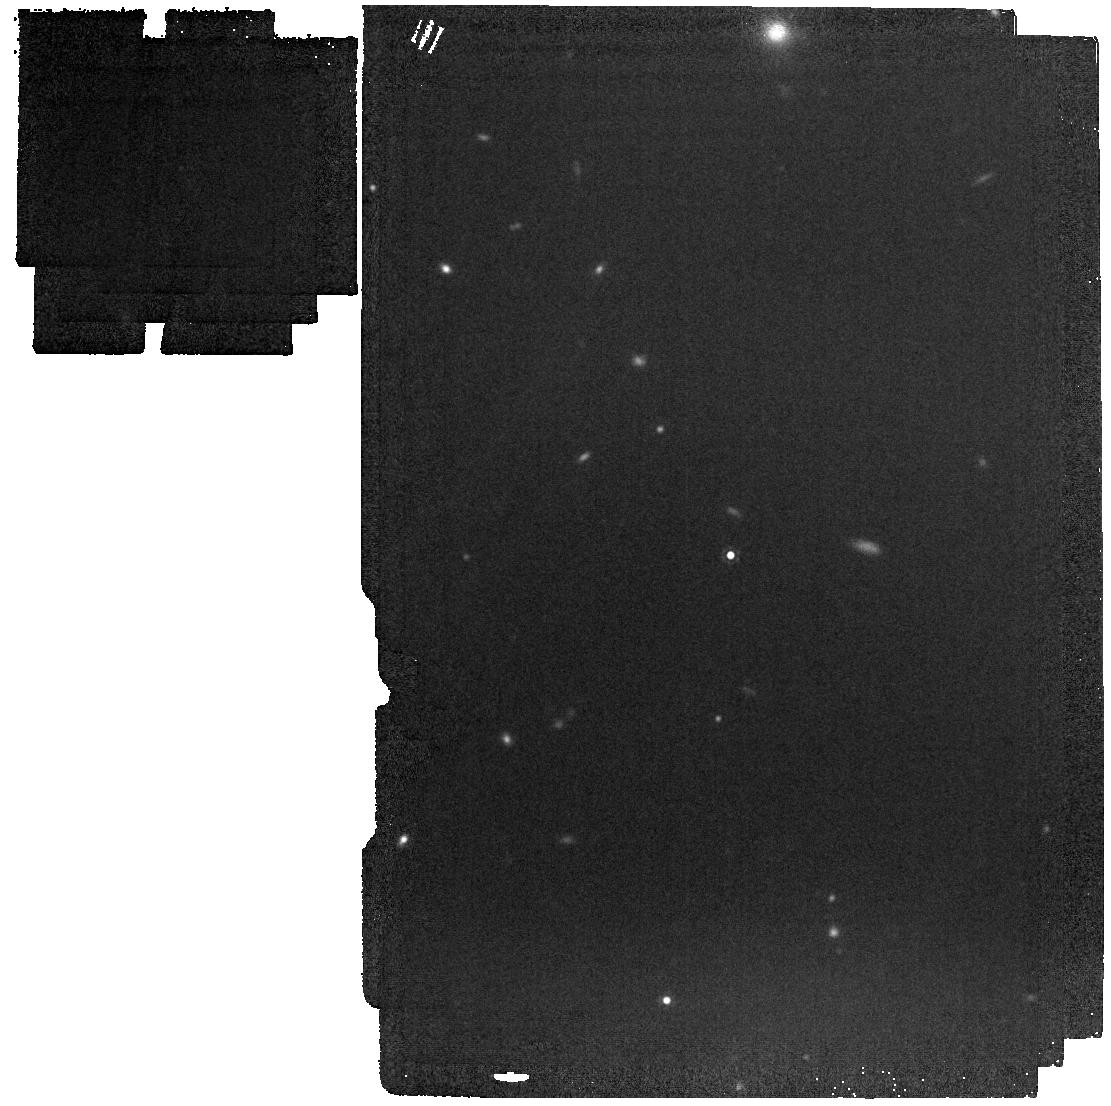
Target: J0038-0653
Instrument: MIRI
Filter: F1500W
Exposure: 2 min
Observation ID: jw02249-o003_t001_miri_f1500w

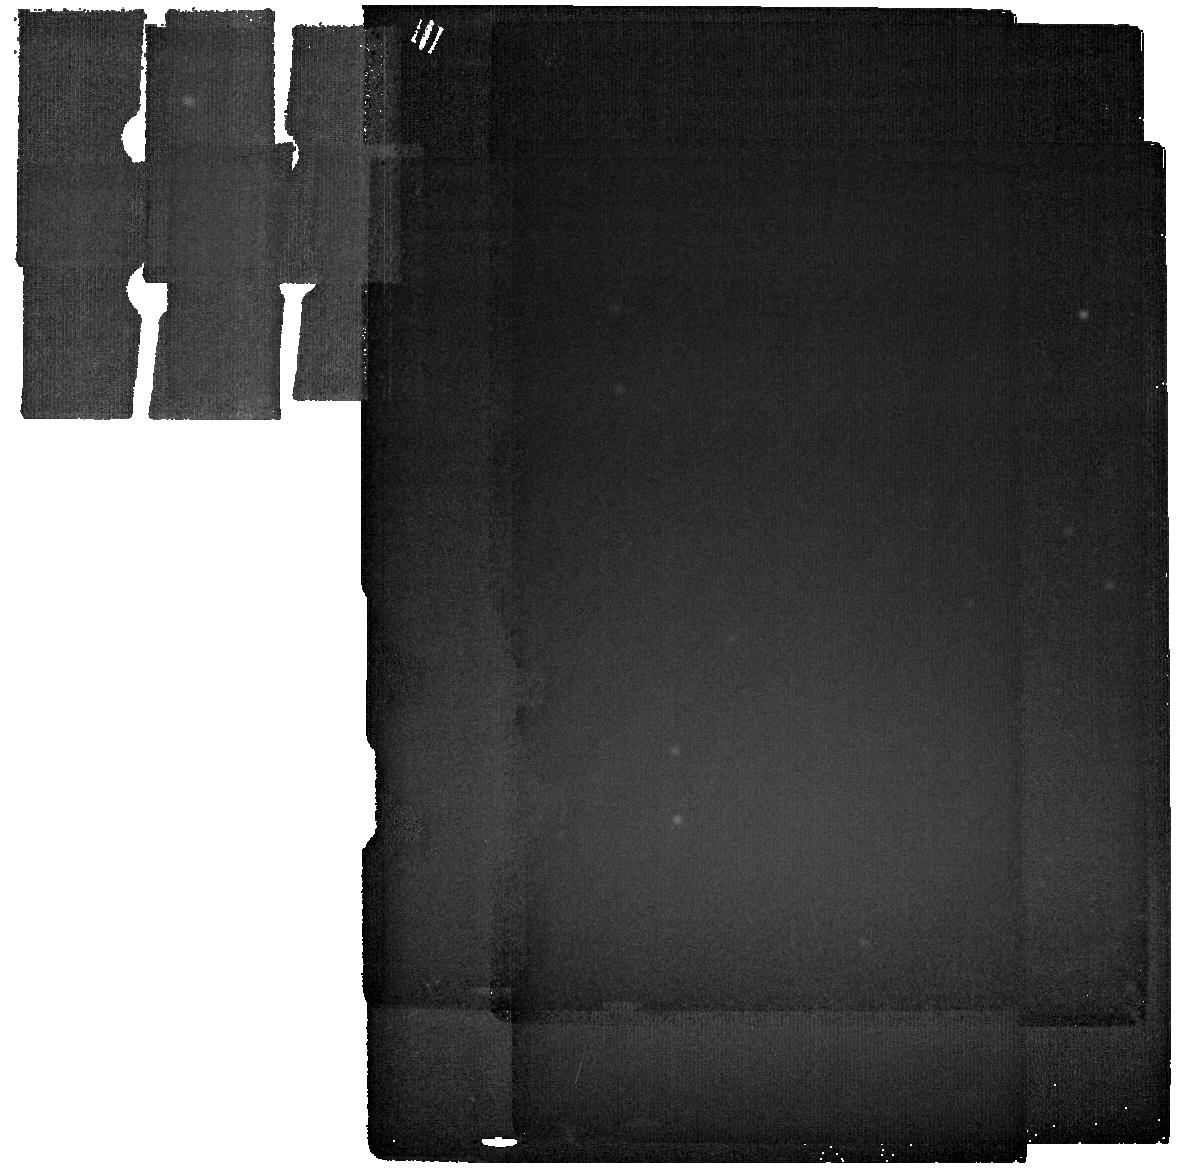
Target: MIRI-SKY
Instrument: MIRI
Filter: F2550W
Exposure: 4 min
Observation ID: jw02249-o005_t002_miri_f2550w

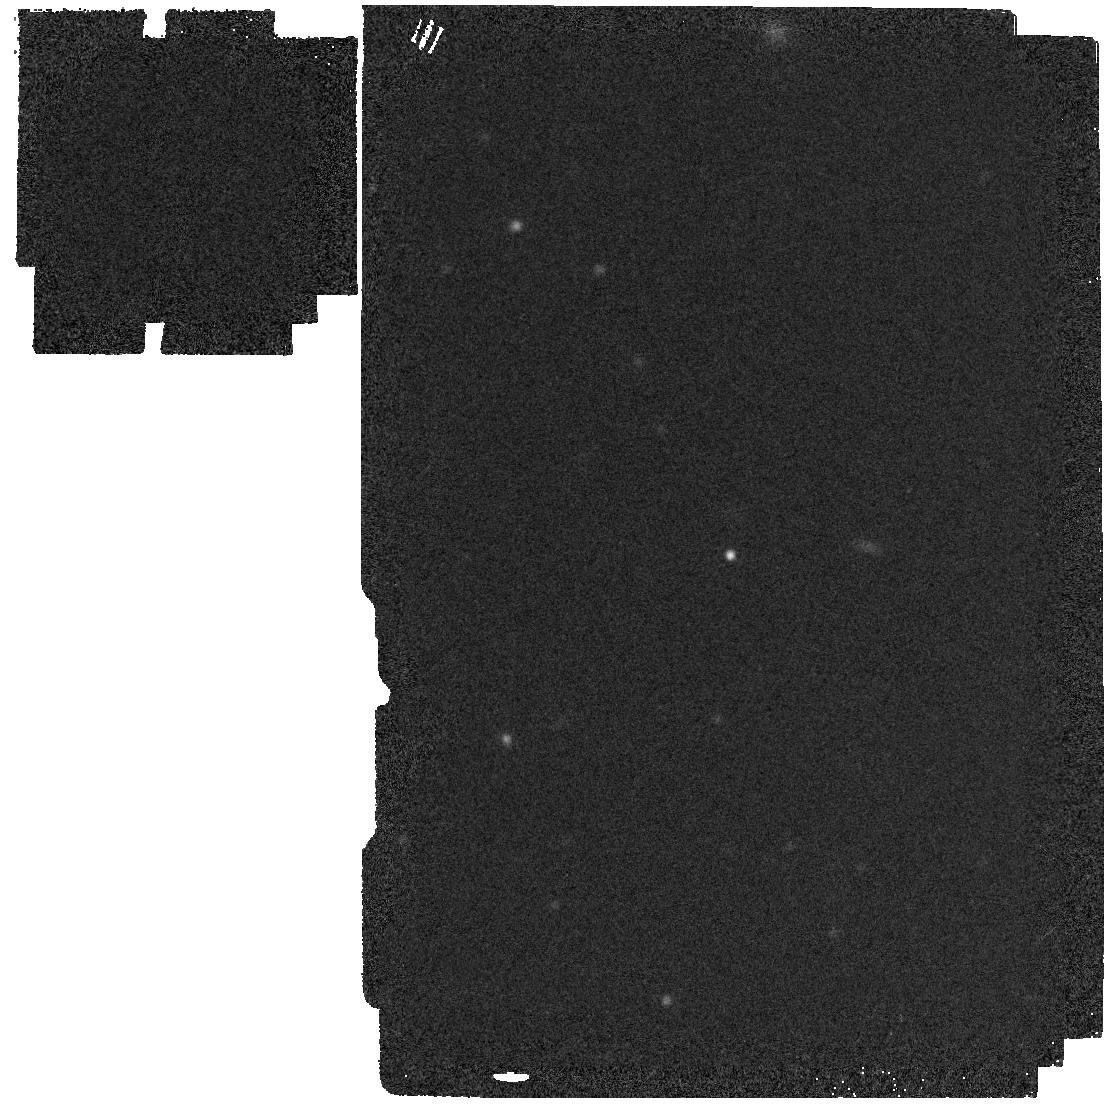
Target: J0038-0653-COPY-MIRI
Instrument: MIRI
Filter: F2550W
Exposure: 4 min
Observation ID: jw02249-o004_t003_miri_f2550w

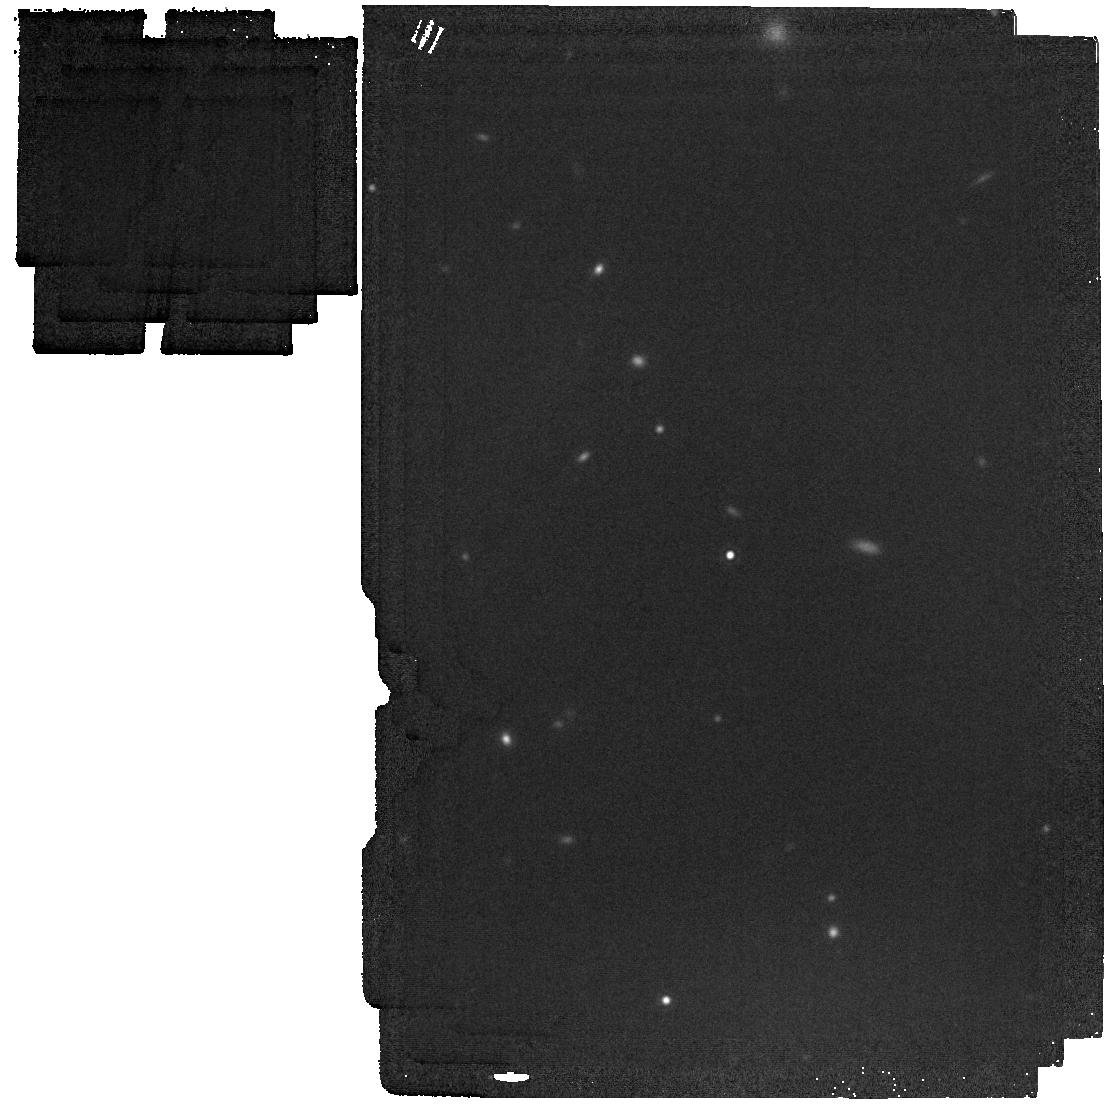
Target: J0038-0653
Instrument: MIRI
Filter: F1800W
Exposure: 2 min
Observation ID: jw02249-o003_t001_miri_f1800w

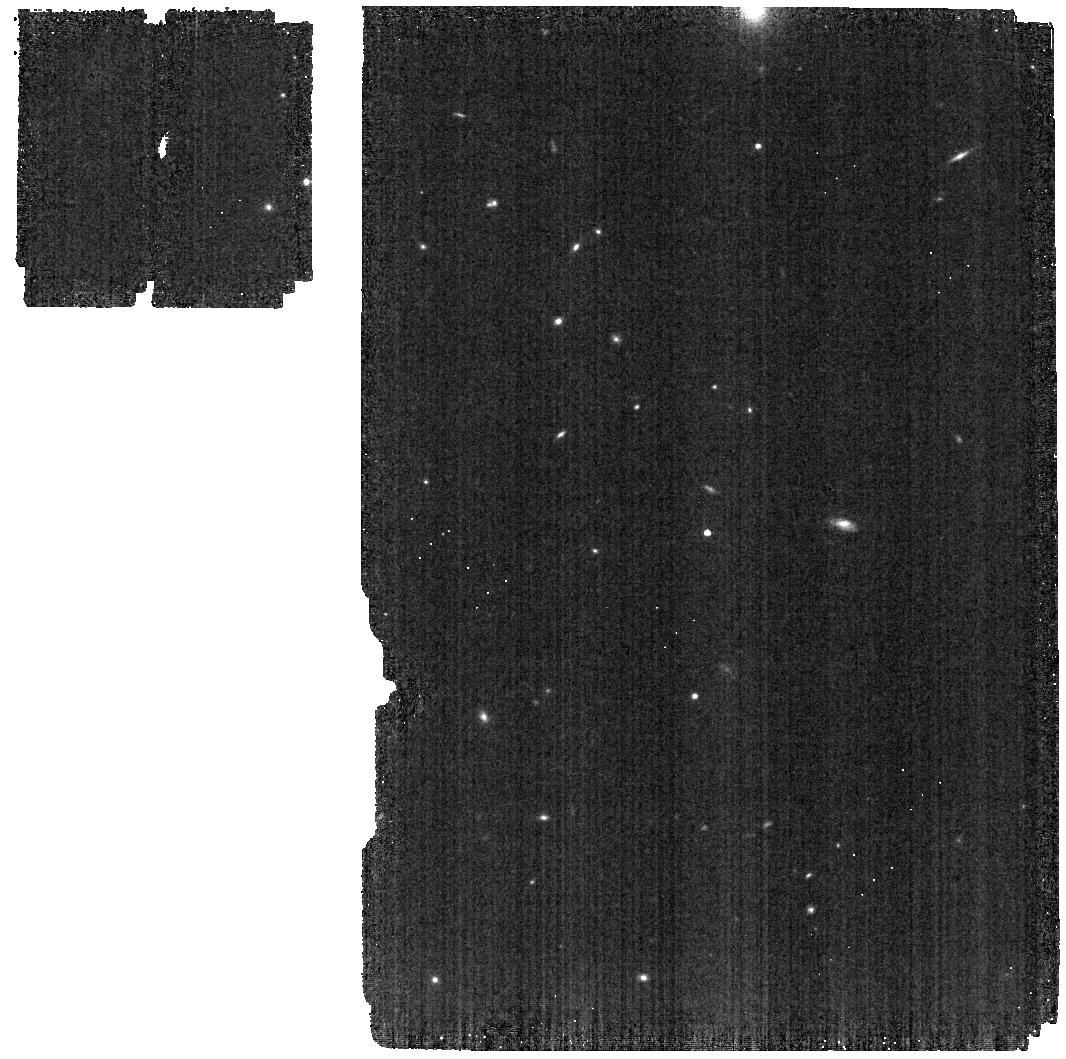
Target: J0038-0653
Instrument: MIRI
Filter: F560W
Exposure: 2 min
Observation ID: jw02249-o002_t001_miri_f560w

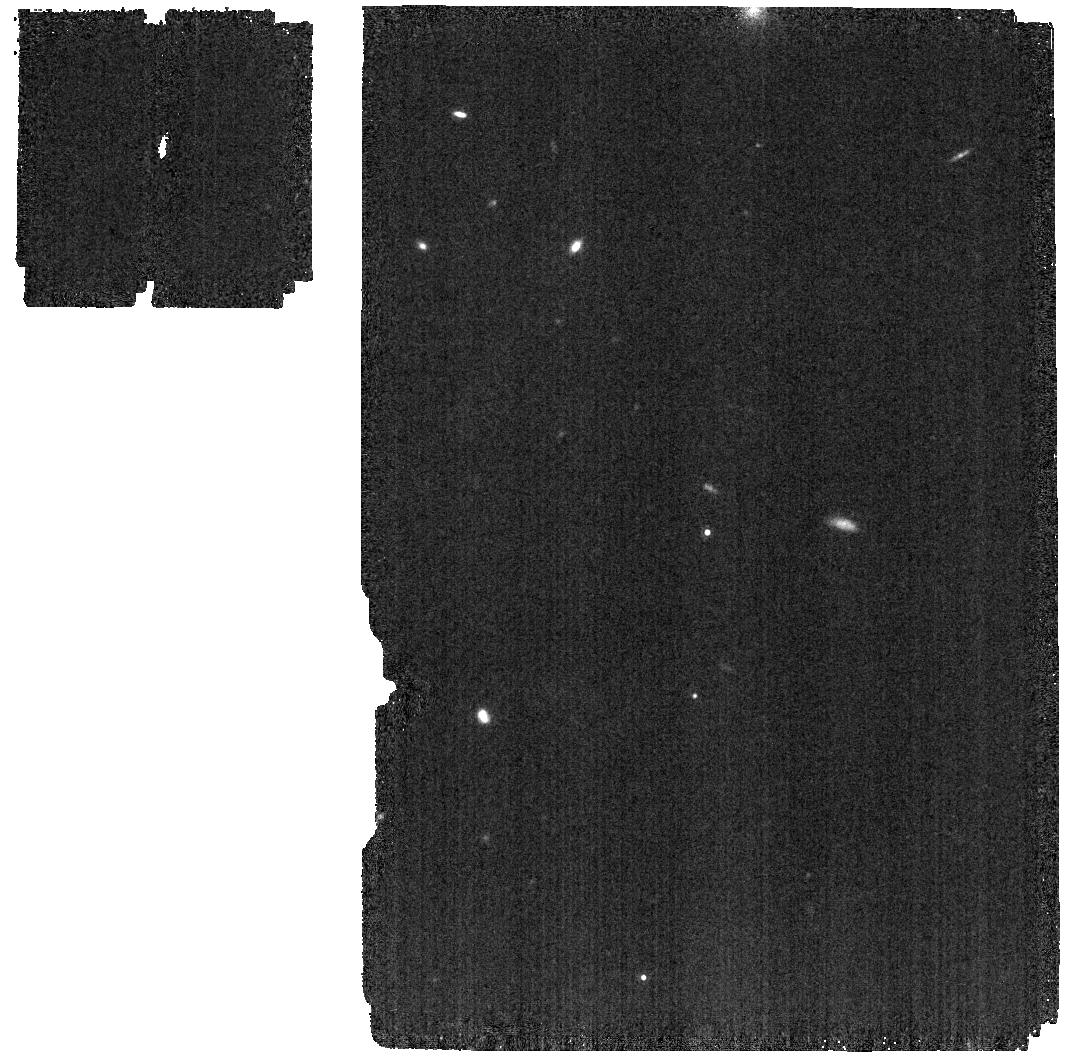
Target: J0038-0653
Instrument: MIRI
Filter: F1130W
Exposure: 2 min
Observation ID: jw02249-o002_t001_miri_f1130w

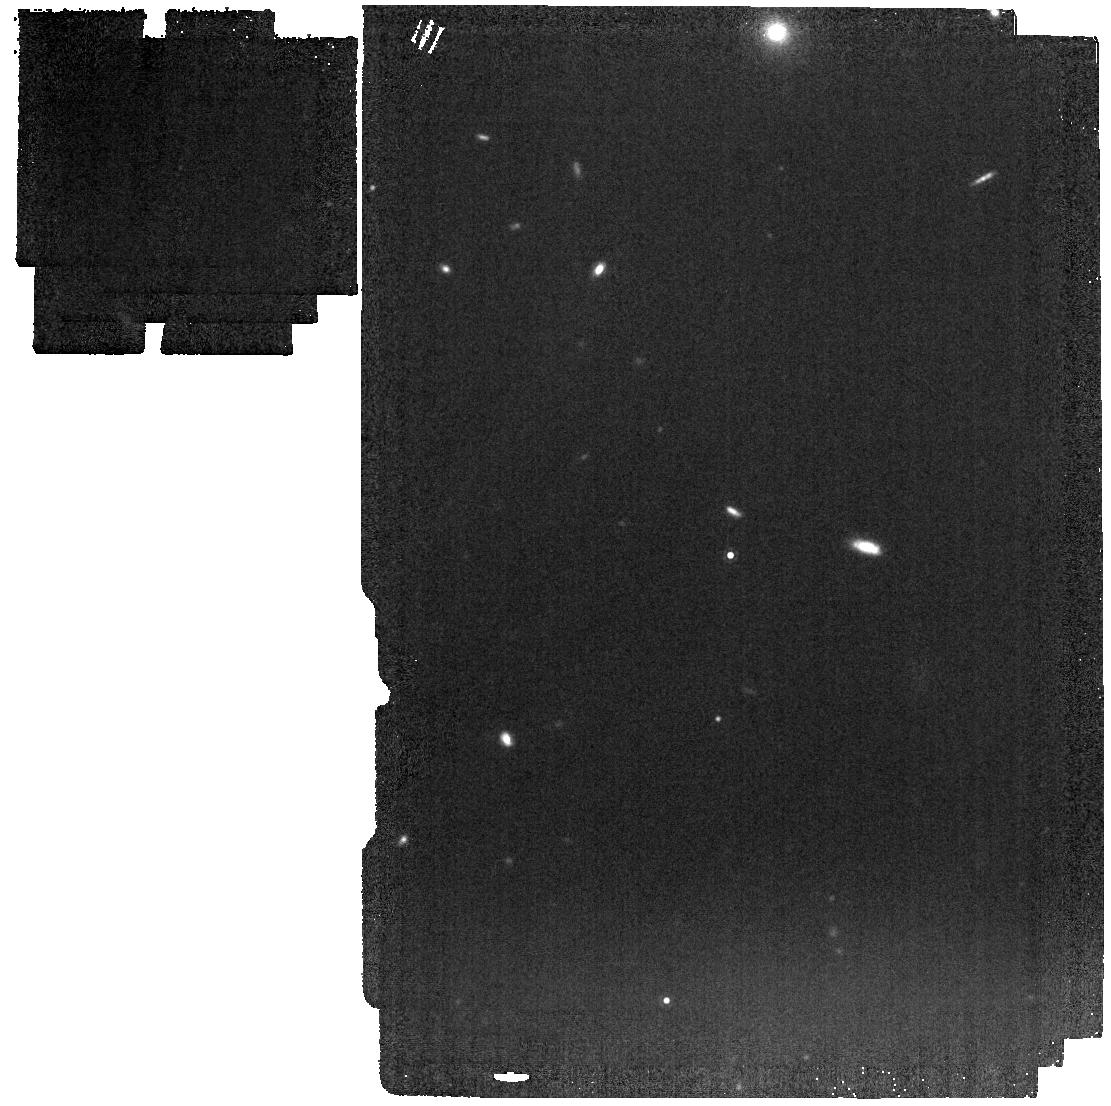
Target: J0038-0653
Instrument: MIRI
Filter: F1280W
Exposure: 2 min
Observation ID: jw02249-o003_t001_miri_f1280w

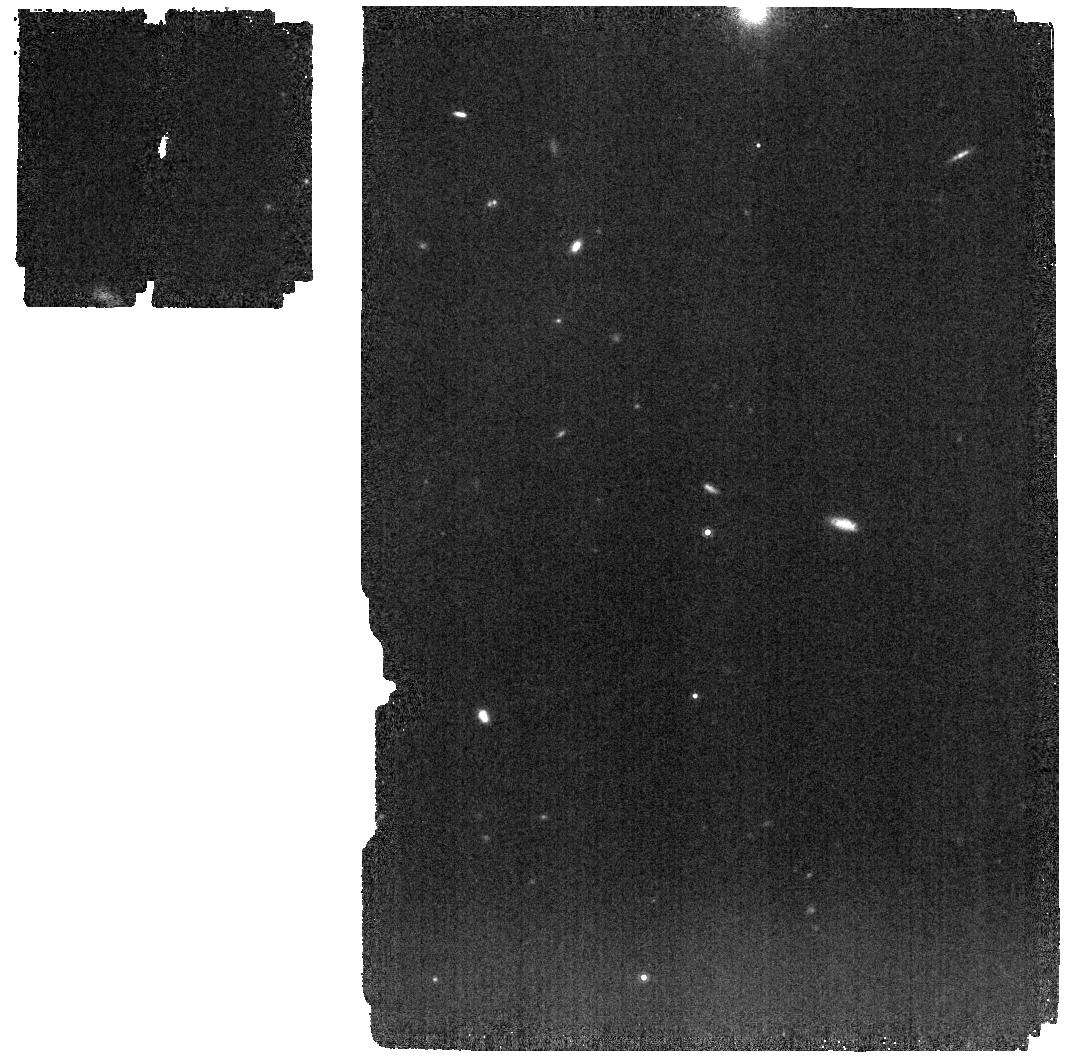
Target: J0038-0653
Instrument: MIRI
Filter: F1000W
Exposure: 2 min
Observation ID: jw02249-o002_t001_miri_f1000w

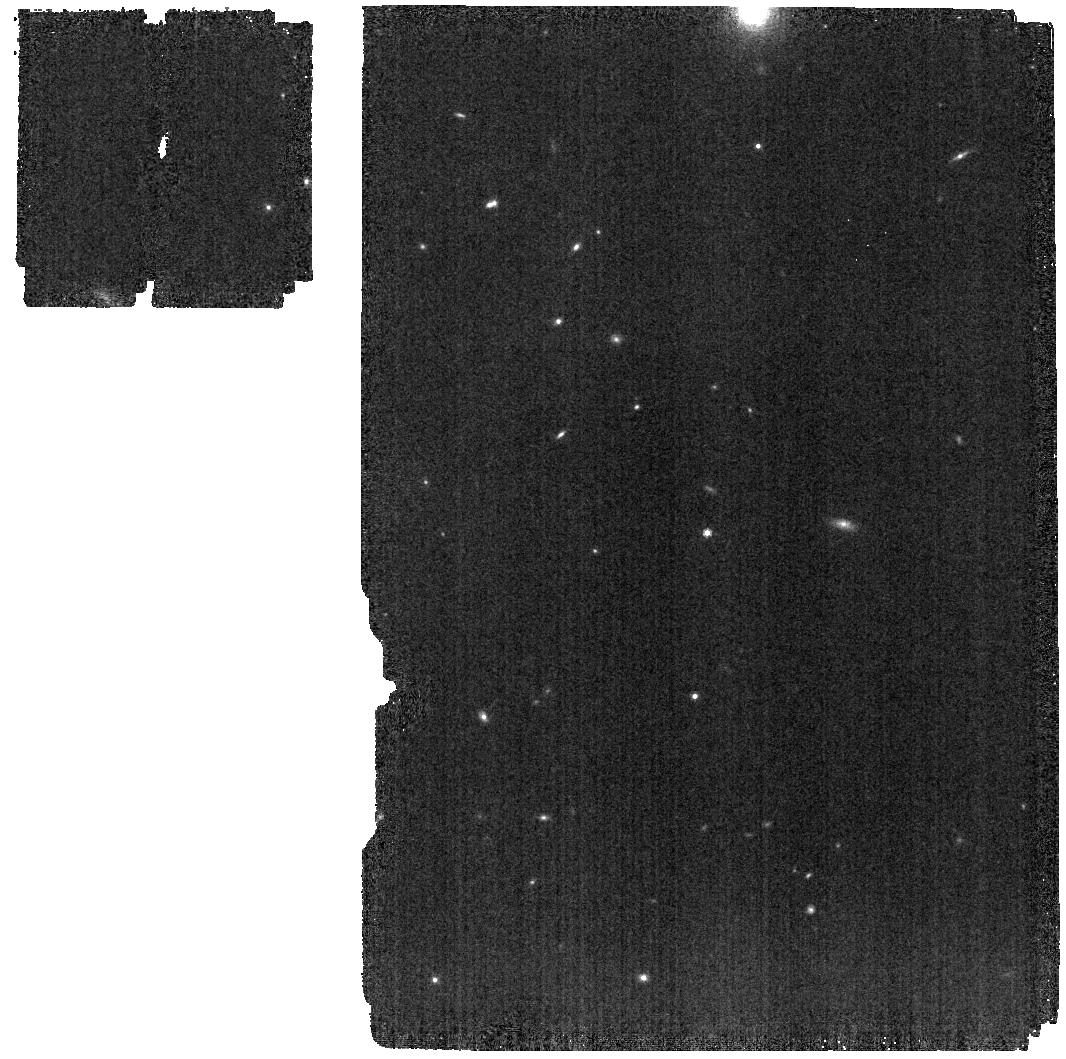
Target: J0038-0653
Instrument: MIRI
Filter: F770W
Exposure: 2 min
Observation ID: jw02249-o002_t001_miri_f770w

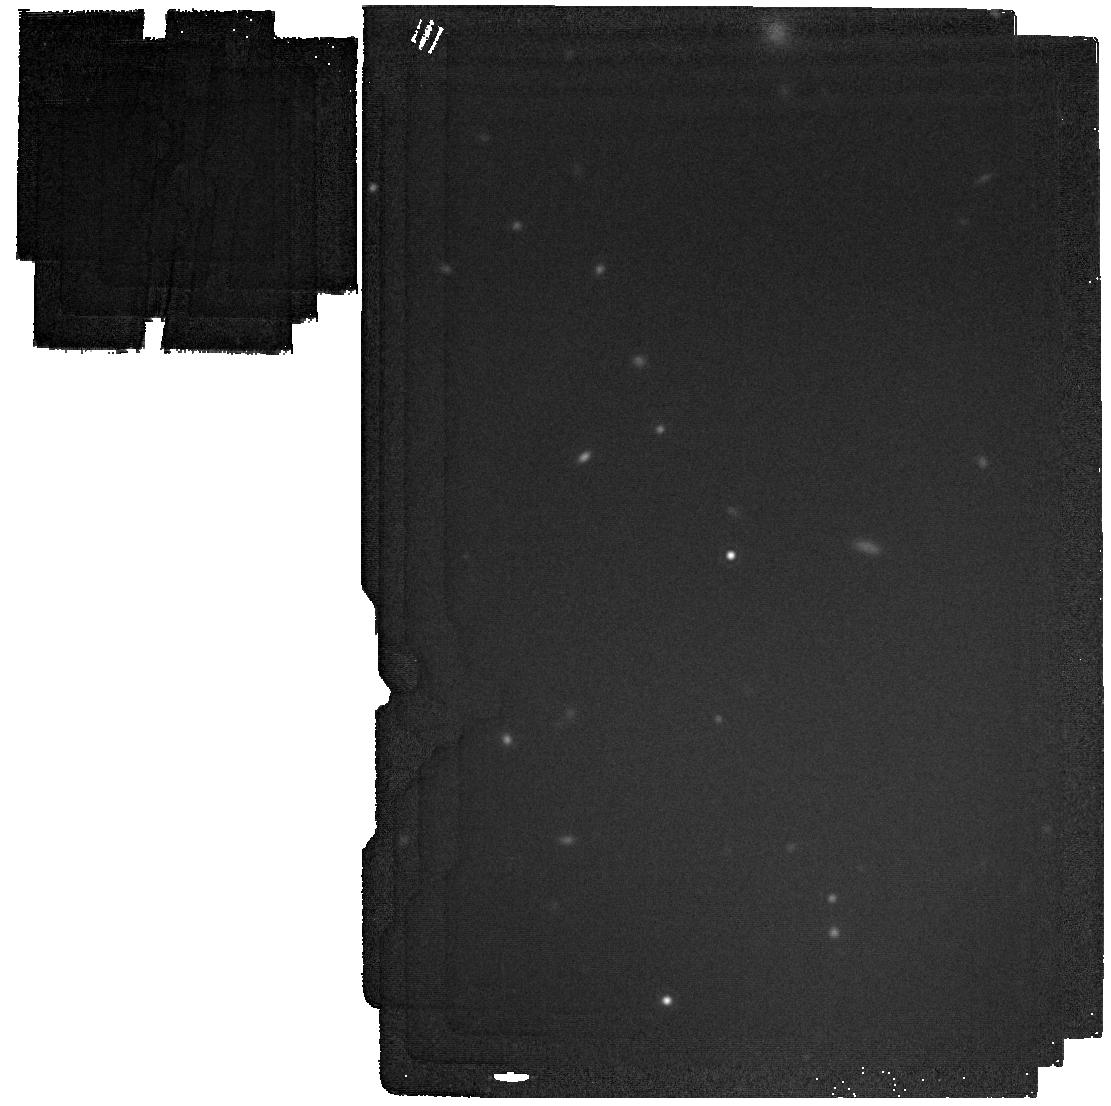
Target: J0038-0653
Instrument: MIRI
Filter: F2100W
Exposure: 2 min
Observation ID: jw02249-o003_t001_miri_f2100w

Monster in the Early Universe: Unveiling the Nature of a Dust Reddened Quasar Hosting a Ten-Billion Solar Mass Black Hole at z=7.1 (PI: Yang, Jinyi)

The discovery of z>7 quasars hosting billion solar mass supermassive black holes (SMBHs) places the strongest constraints on the formation of the earliest SMBHs in the universe. These quasars are also signposts of the assembly of the early massive galaxies during the epoch of reionization. Is there an upper limit on BH masses and the rate of their growth in the early universe? Recently, a luminous quasar at z=7.1 has been discovered to host a SMBH with at least 10 billion solar masses. It also shows evidence of strong dust reddening based on ground-based spectroscopy. Its rest-frame UV continuum shape is highly unusual, suggestive of extinction due to supernova produced dust. However, the total extinction is completely unconstrained with ground-based data, therefore the SMBH mass is only a lower limit. We propose to carry out JWST observations to obtain its rest-frame optical spectrum and broad-band SED in the near-infrared. The first goal is to accurately measure its BH mass based on its H-beta line and bolometric luminosity fully corrected for extinction, in order to confirm the first detection of a BH with mass exceeding 10 billion solar masses in the early universe. The same data will be used to characterize the nature of dust extinction and test whether supernova dust can explain its continuum shape. The modest JWST program proposed here will unveil the nature of this remarkable quasar at the epoch of reionization, and provide new insight in the growth of the most massive BHs in the early universe and their connections to galaxy formation.